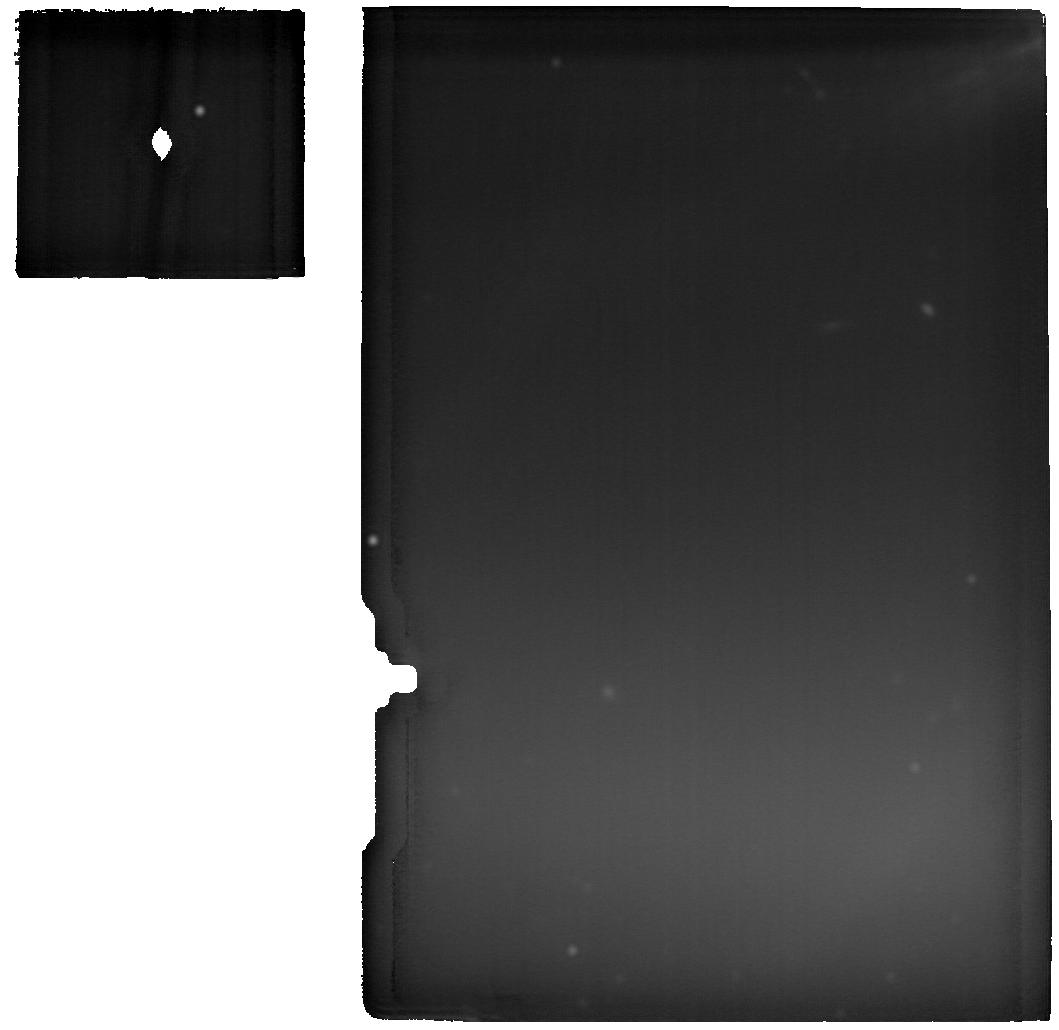
Target: BETA-PIC-disk-offset-cats-tail
Instrument: MIRI
Filter: F2550W
Exposure: 48 min
Observation ID: jw05298-o001_t003_miri_f2550w

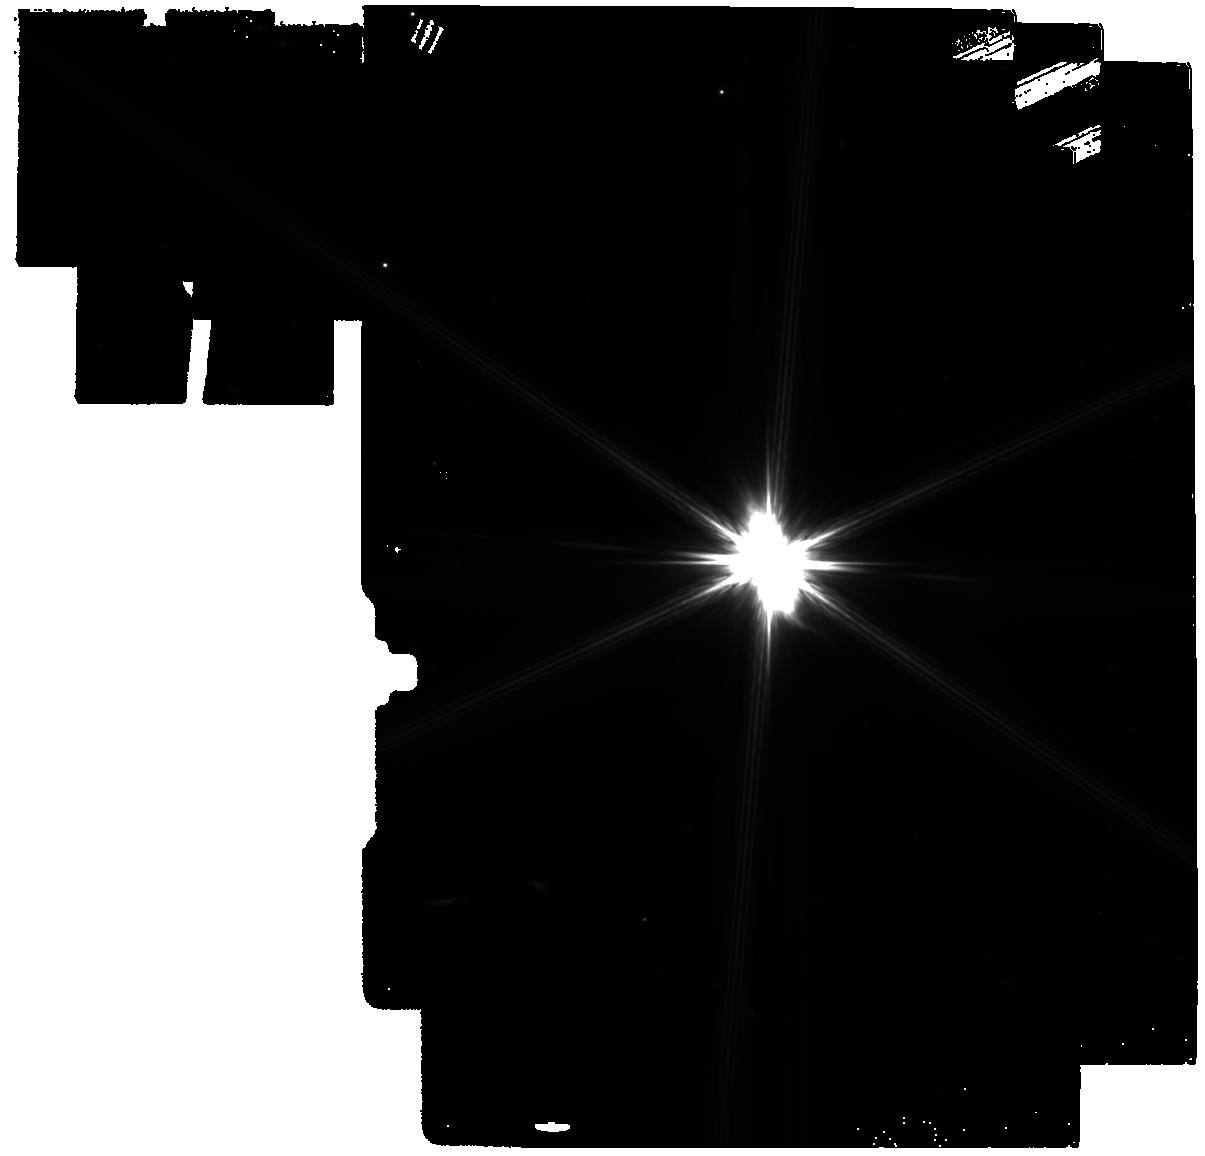
Target: BETA-PIC
Instrument: MIRI
Filter: F770W
Exposure: 24 min
Observation ID: jw05298-o002_t002_miri_f770w

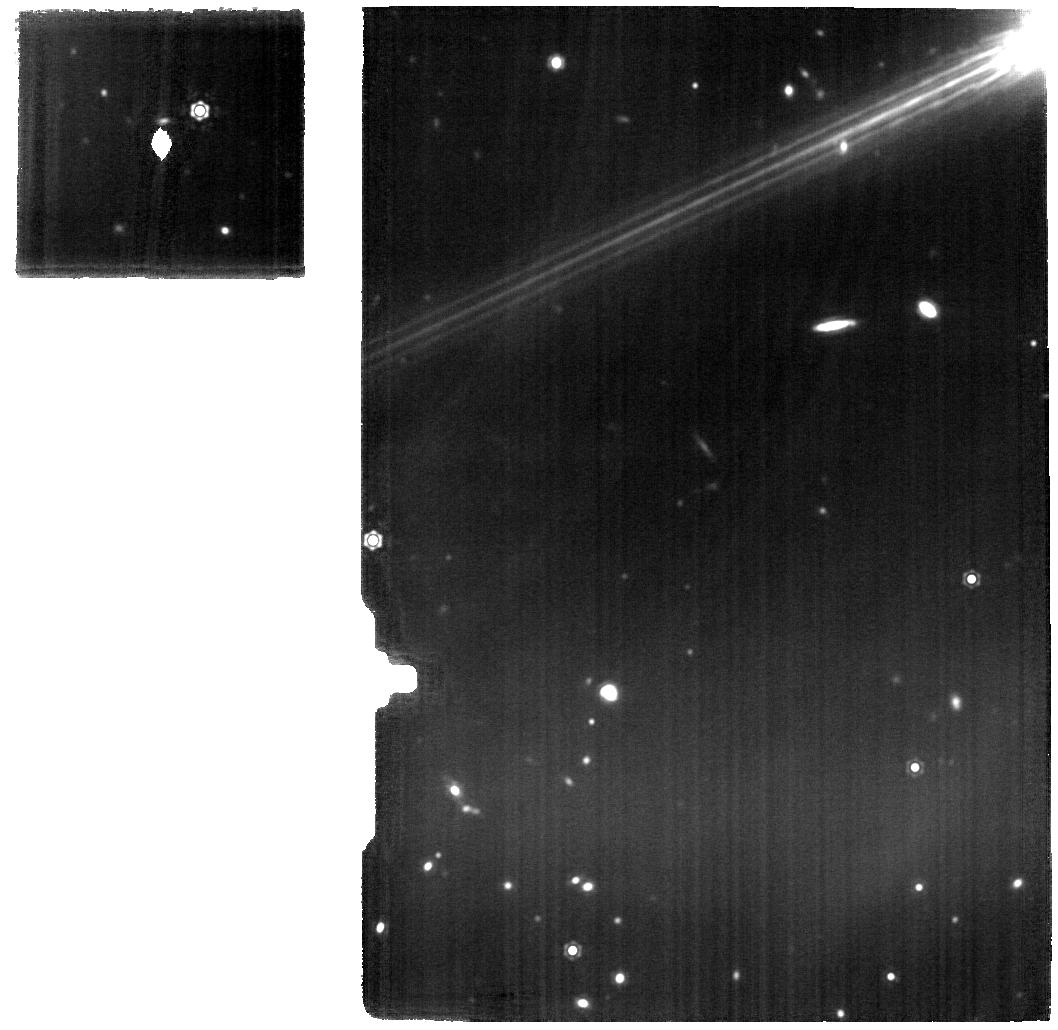
Target: BETA-PIC-disk-offset-cats-tail
Instrument: MIRI
Filter: F1500W
Exposure: 48 min
Observation ID: jw05298-o001_t003_miri_f1500w

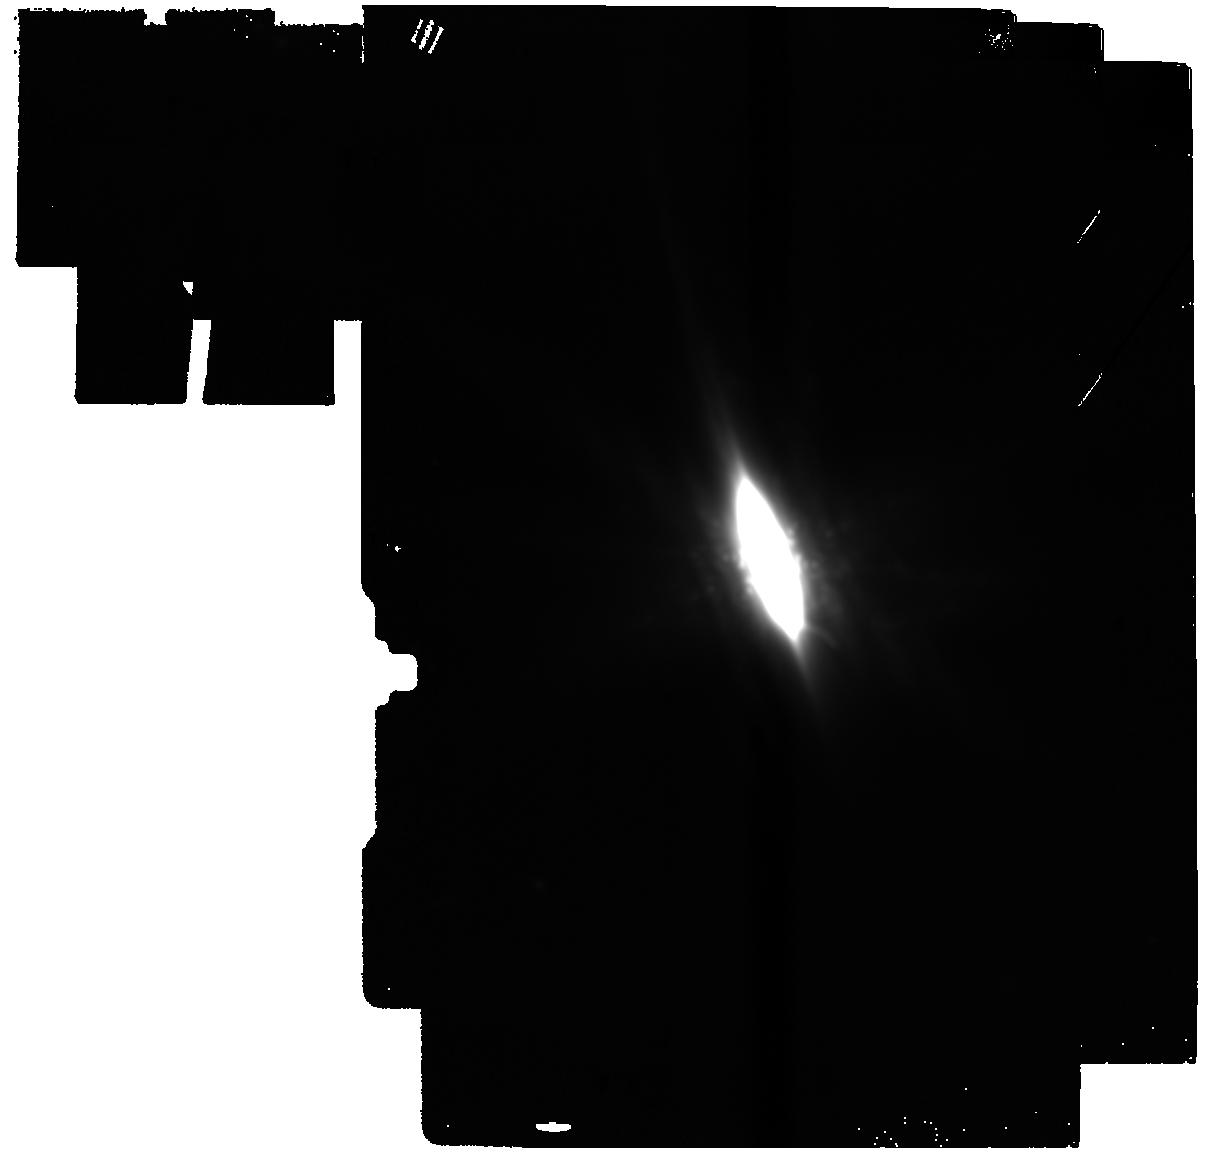
Target: BETA-PIC
Instrument: MIRI
Filter: F2550W
Exposure: 24 min
Observation ID: jw05298-o002_t002_miri_f2550w

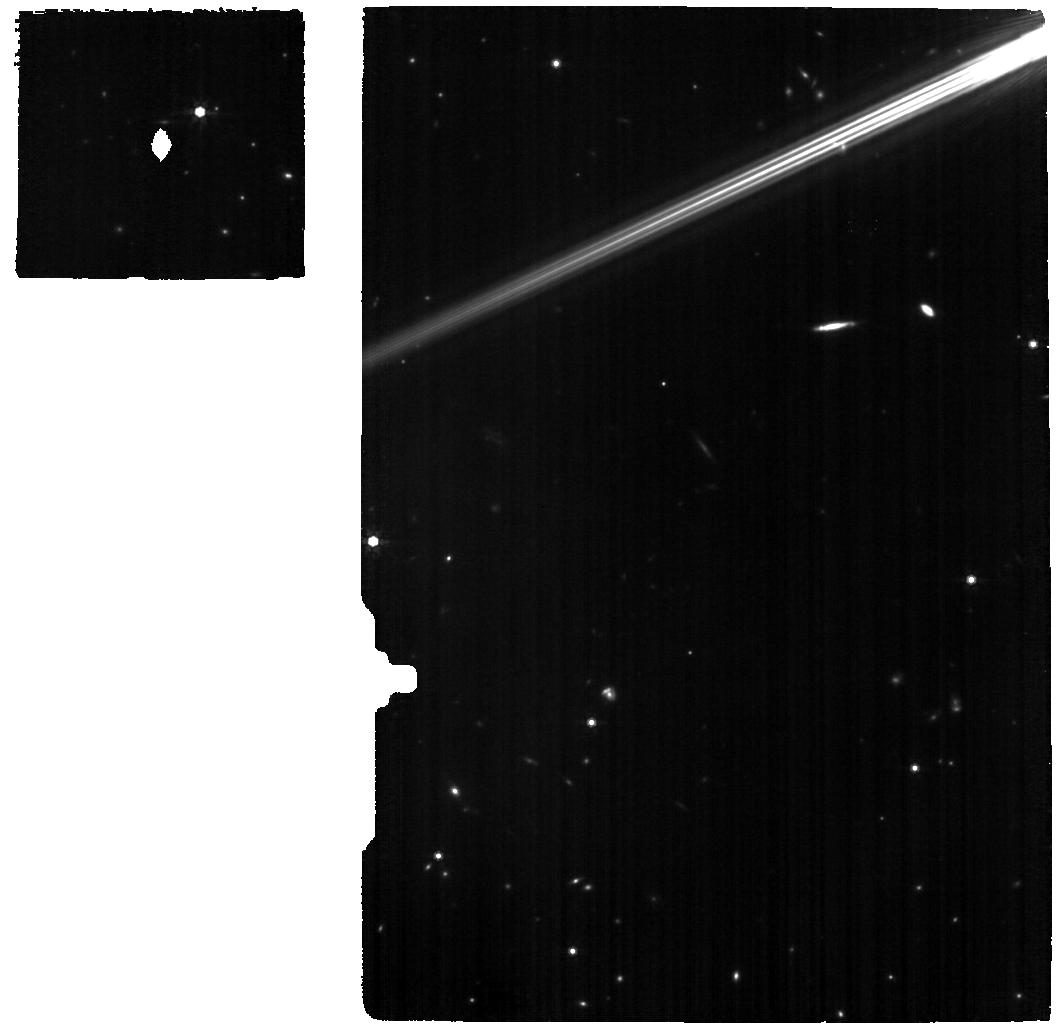
Target: BETA-PIC-disk-offset-cats-tail
Instrument: MIRI
Filter: F770W
Exposure: 48 min
Observation ID: jw05298-o001_t003_miri_f770w

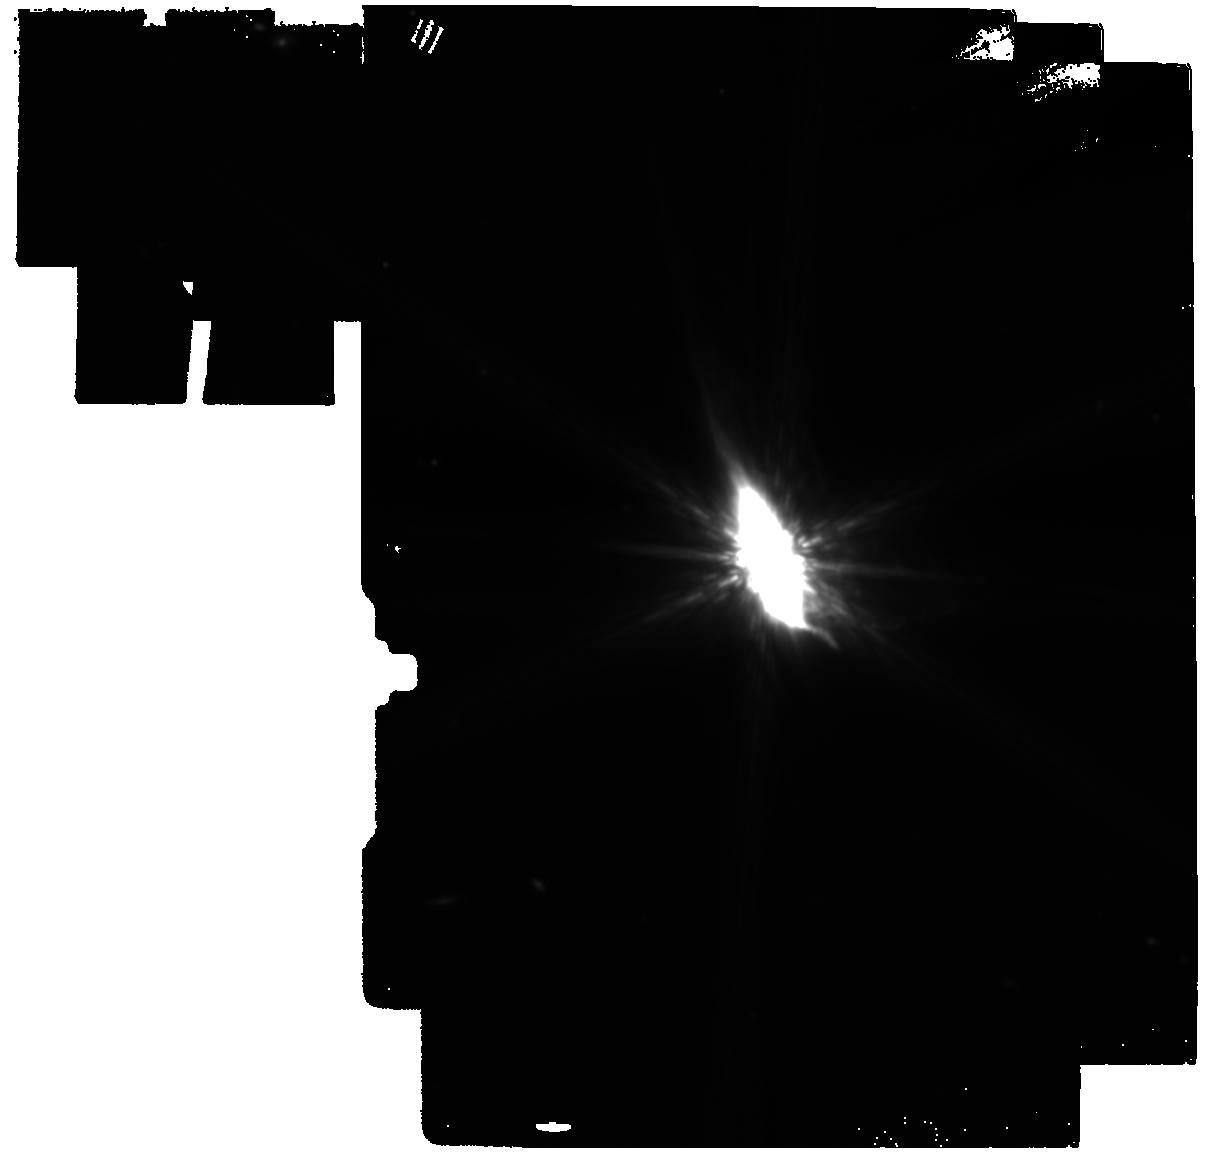
Target: BETA-PIC
Instrument: MIRI
Filter: F1500W
Exposure: 24 min
Observation ID: jw05298-o002_t002_miri_f1500w

Catching a cat by the tail: Tracing Dust Dynamics in the Beta Pictoris Debris Disk in the Aftermath of Giant Collisions (PI: Perrin, Marshall)

JWST cycle 1 MIRI observations of the Beta Pictoris system yielded several complete surprises, in particular the discovery of a curved "tail" of material apparently arcing sharply away from the disk, and complex surrounding mid-IR nebulosity. These features may arise from streamers of debris from recent collisions. Along with dramatic changes in the inner disk's mid-IR spectrum over the last 19 years, these discoveries reinforce a picture of the Beta Pic system as the site of dust-producing massive collisions among large planetesimals, perhaps more frequently than expected. The most promising physical model to explain the cat's tail and related nebulosity requires these features to be composed of porous refractory organic-rich dust, to be sorted in size such that the smallest particles (being blown out most rapidly) are at the tip of the tail, and for the tail to be moving outwards at high speed. MIRI observations, in particular MRS spectroscopy of the tail region, can directly test all of these predictions, and thereby confirm or refute the proposed models. The newly-discovered and totally unexpected "tail" appears to offer a new window for understanding dust production and outflow within debris disks. MIRI is the only instrument capable of determining what the dust there is made of, whether it is indeed being blown out of the system, and testing the proposed models for the physical processes that formed it.